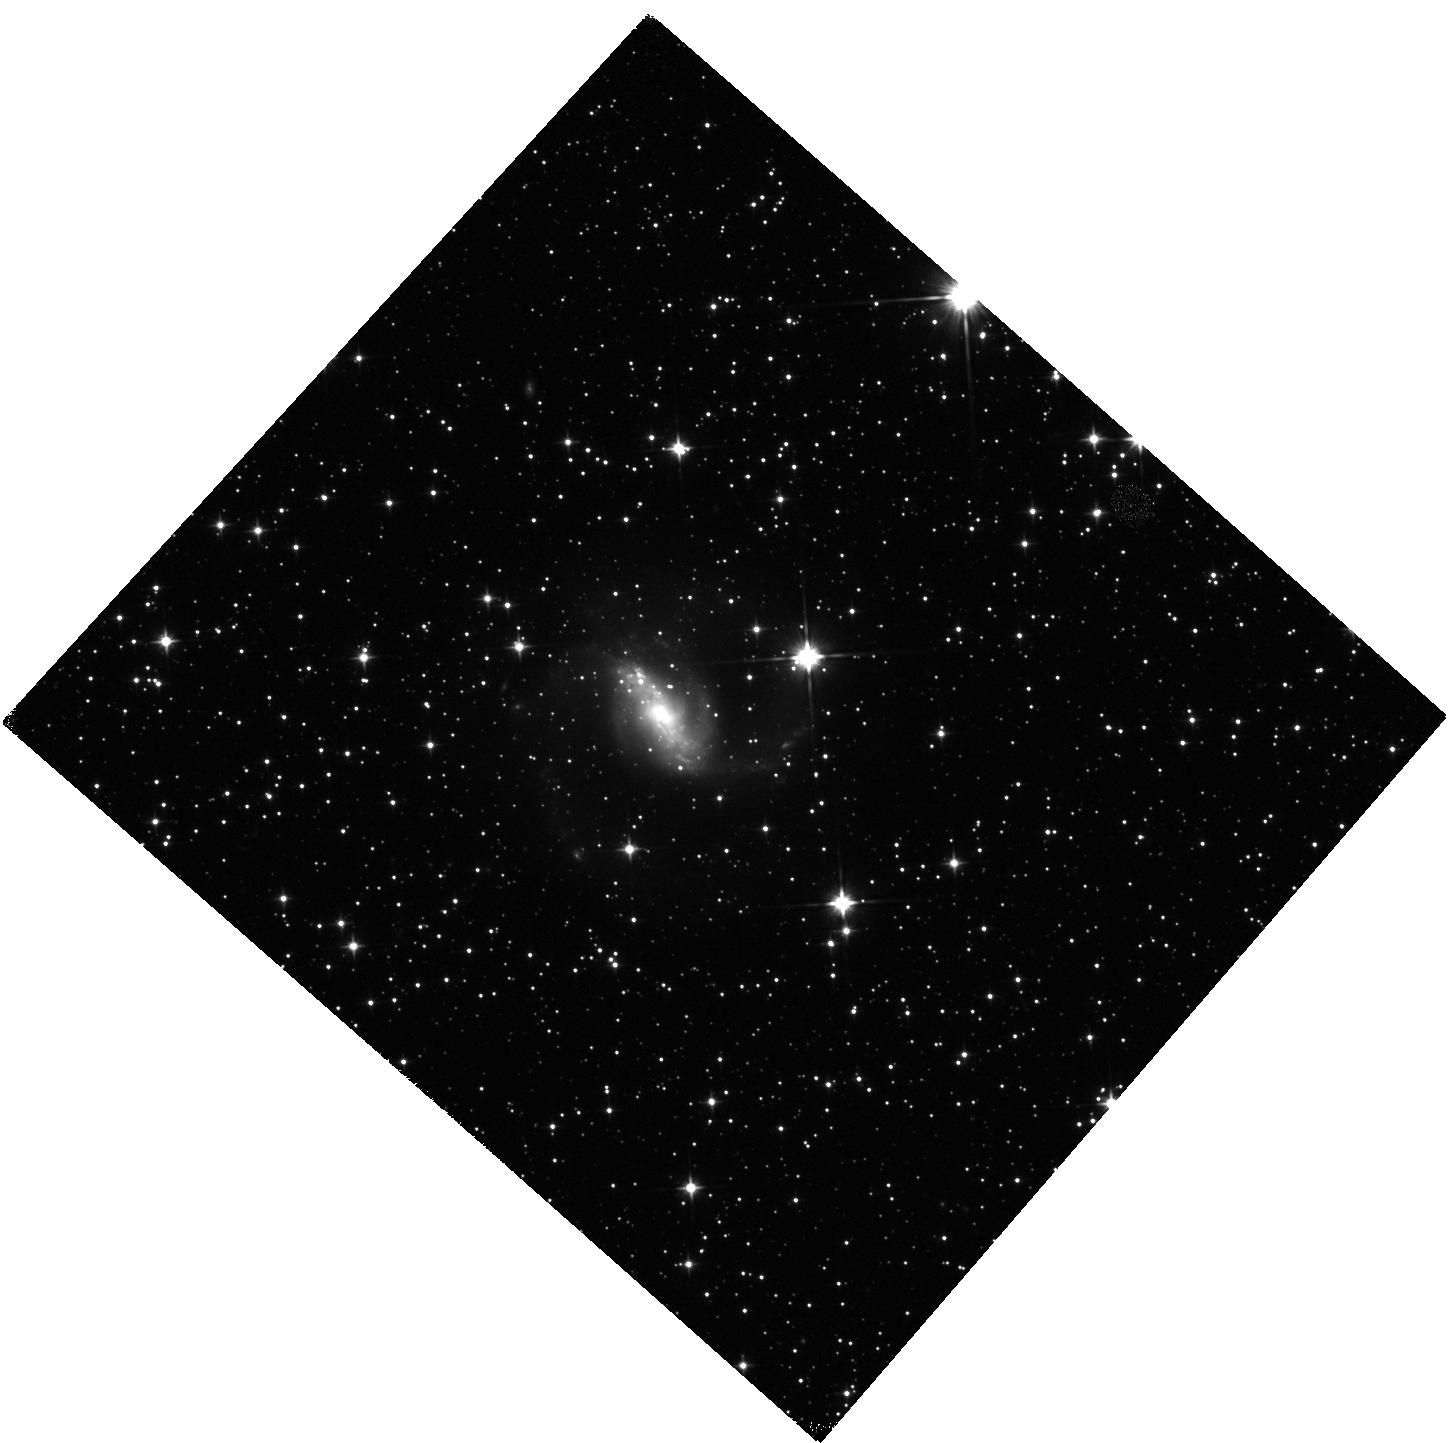
Target: ESO453-G005
Instrument: WFC3/IR
Filter: F110W
Exposure: 3 min
Observation ID: hst_15241_12_wfc3_ir_f110w_idod12

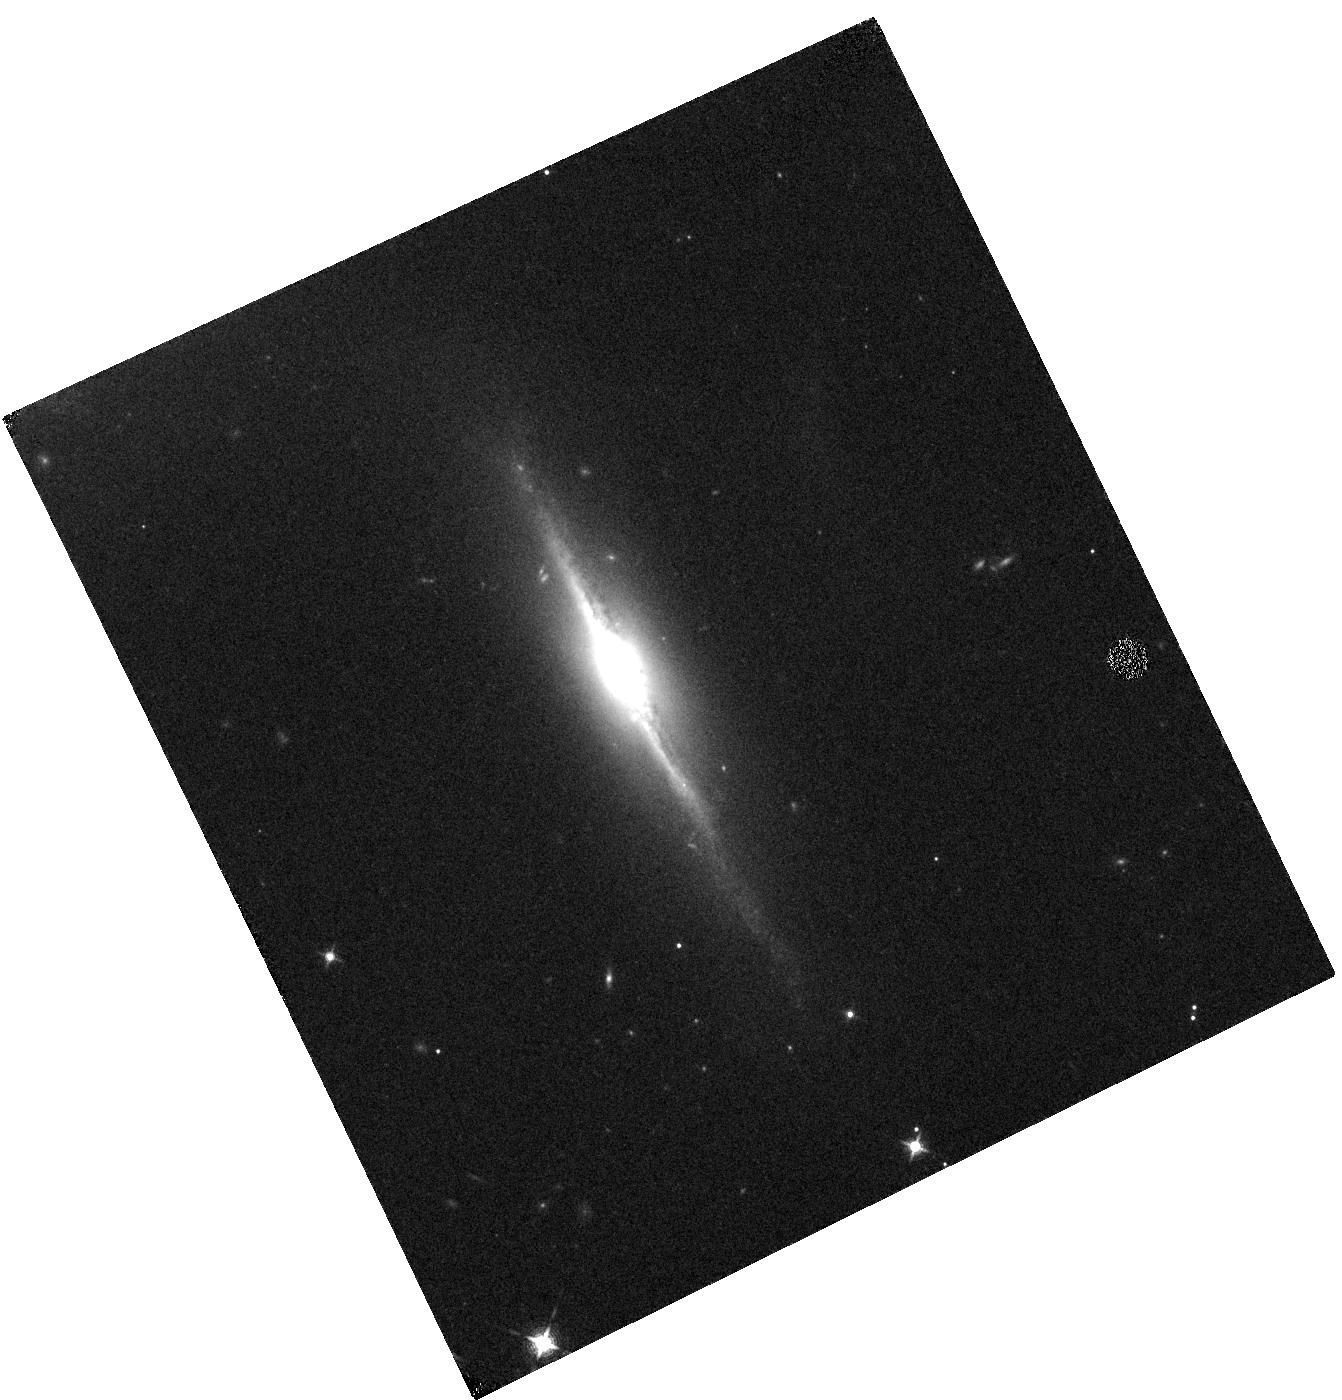
Target: NGC0877-S
Instrument: WFC3/IR
Filter: F130N
Exposure: 34 min
Observation ID: hst_15241_07_wfc3_ir_f130n_idod07

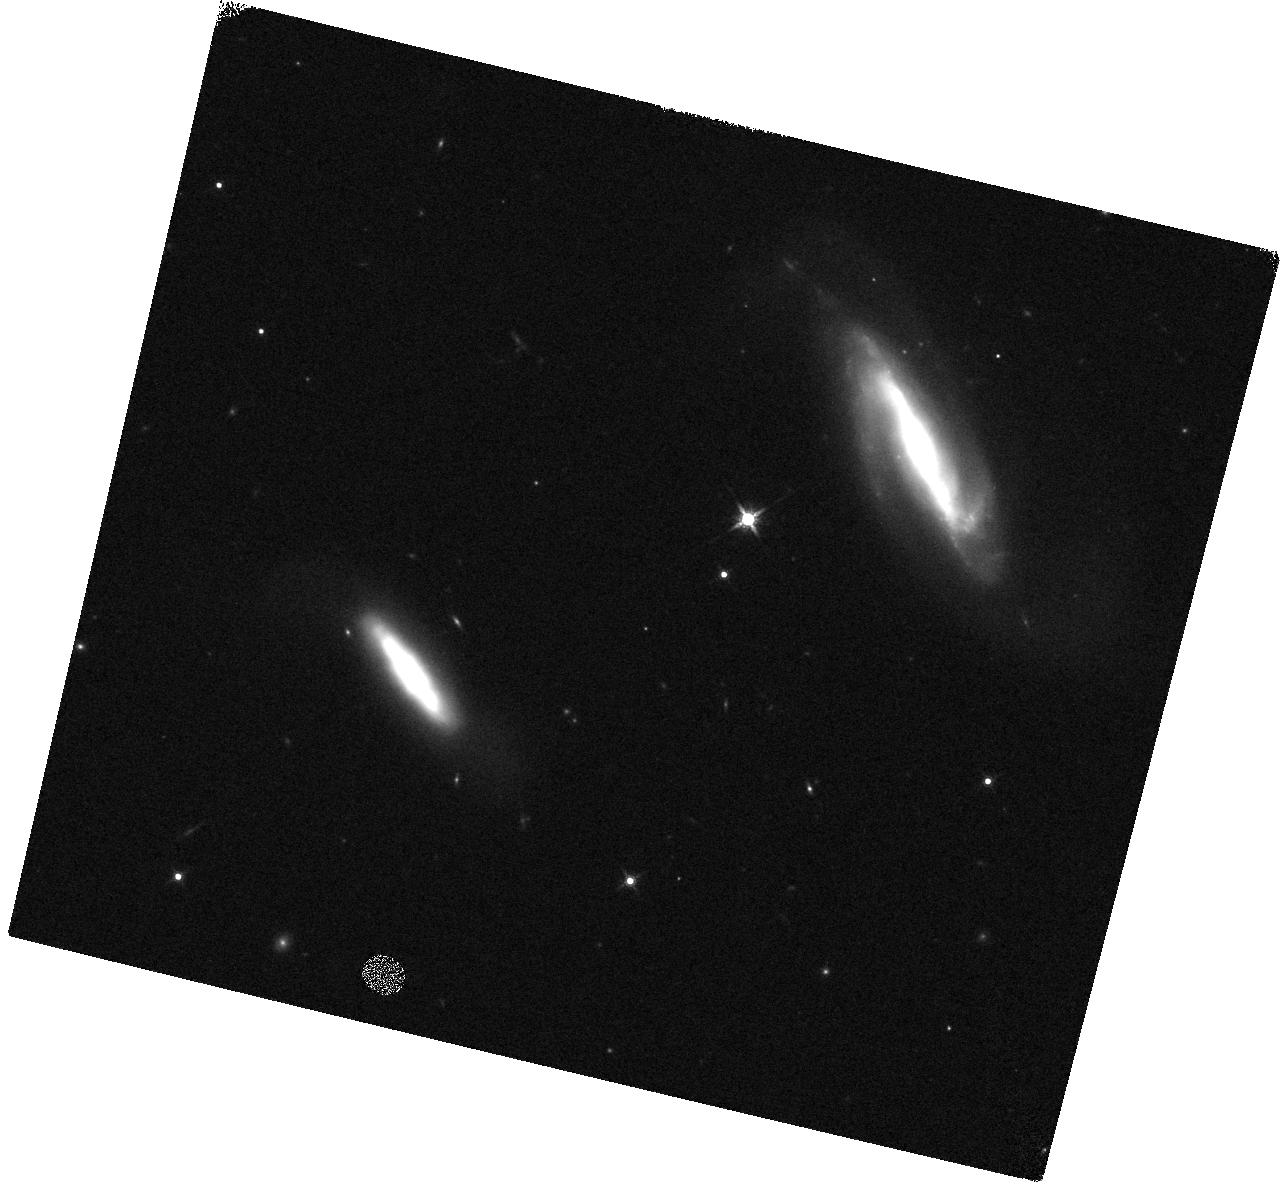
Target: IC2810
Instrument: WFC3/IR
Filter: F160W
Exposure: 3 min
Observation ID: hst_15241_03_wfc3_ir_f160w_idod03

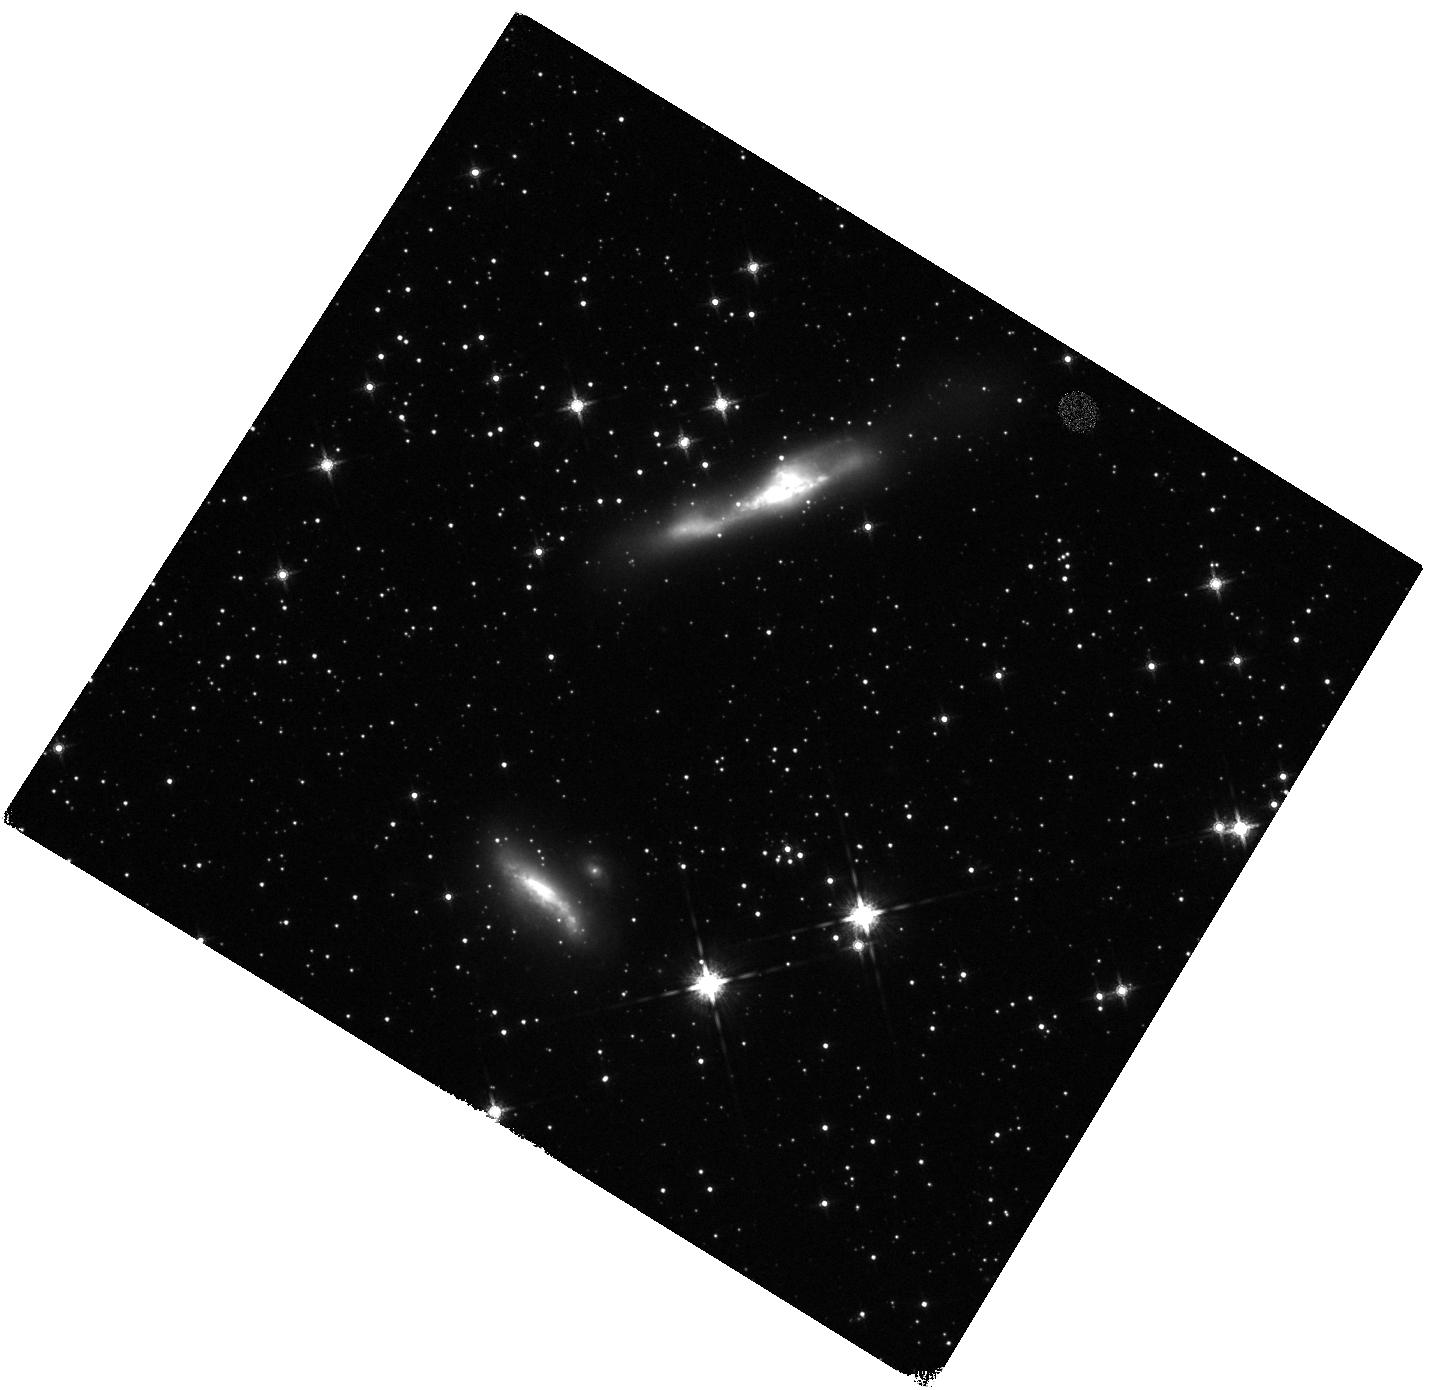
Target: IRAS17578-0400
Instrument: WFC3/IR
Filter: F160W
Exposure: 3 min
Observation ID: hst_15241_08_wfc3_ir_f160w_idod08

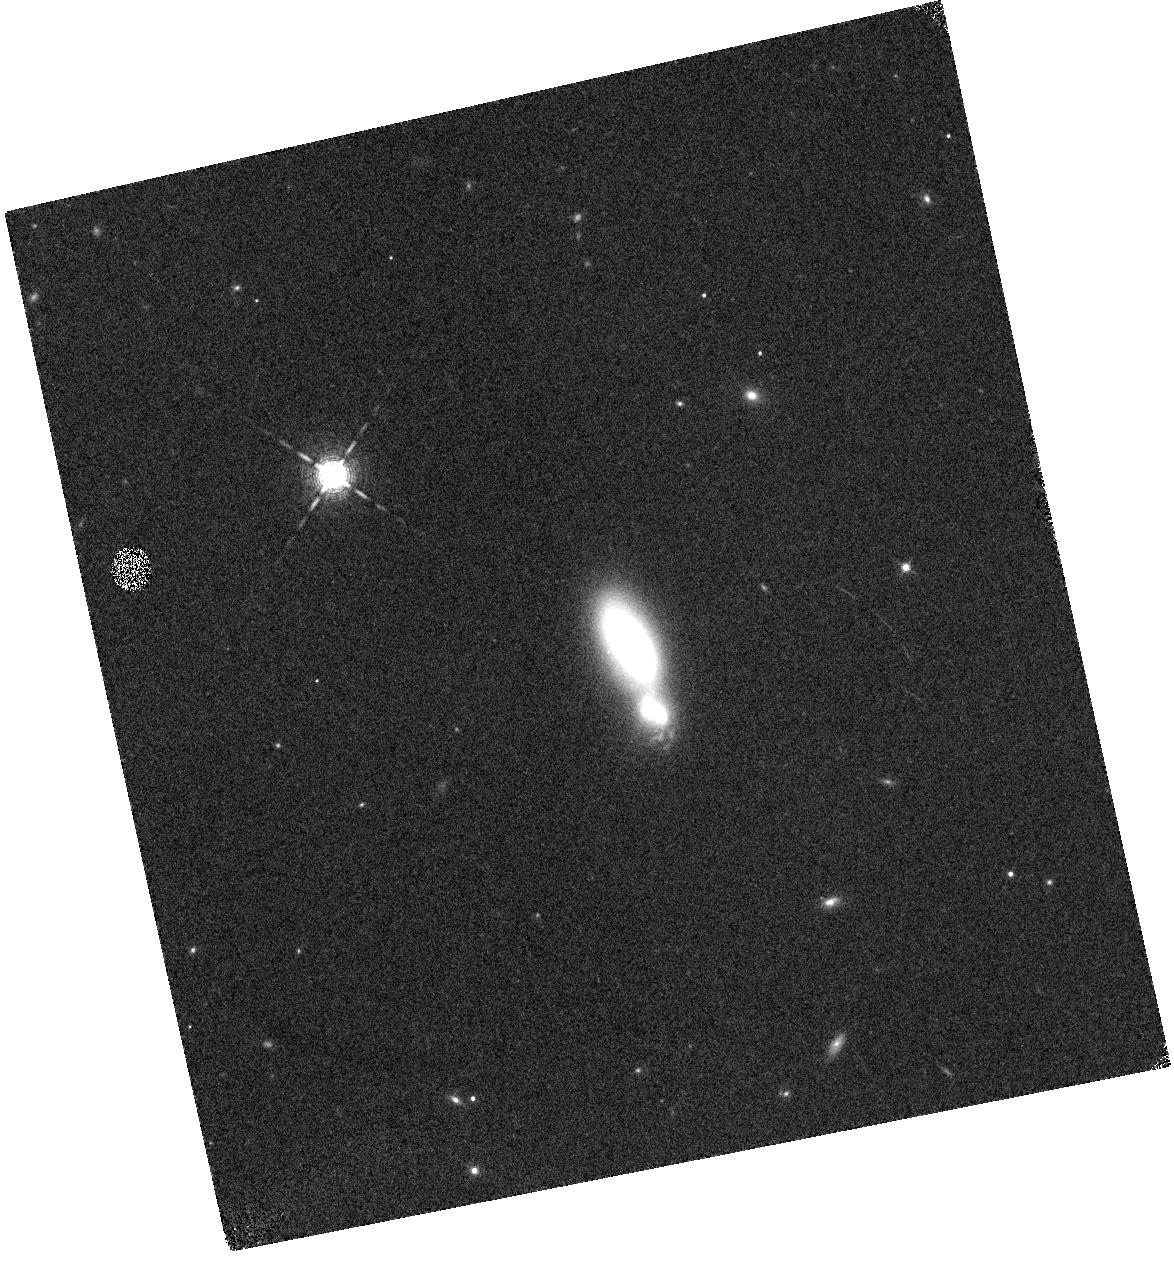
Target: IIIZW035
Instrument: WFC3/IR
Filter: F132N
Exposure: 34 min
Observation ID: hst_15241_04_wfc3_ir_f132n_idod04

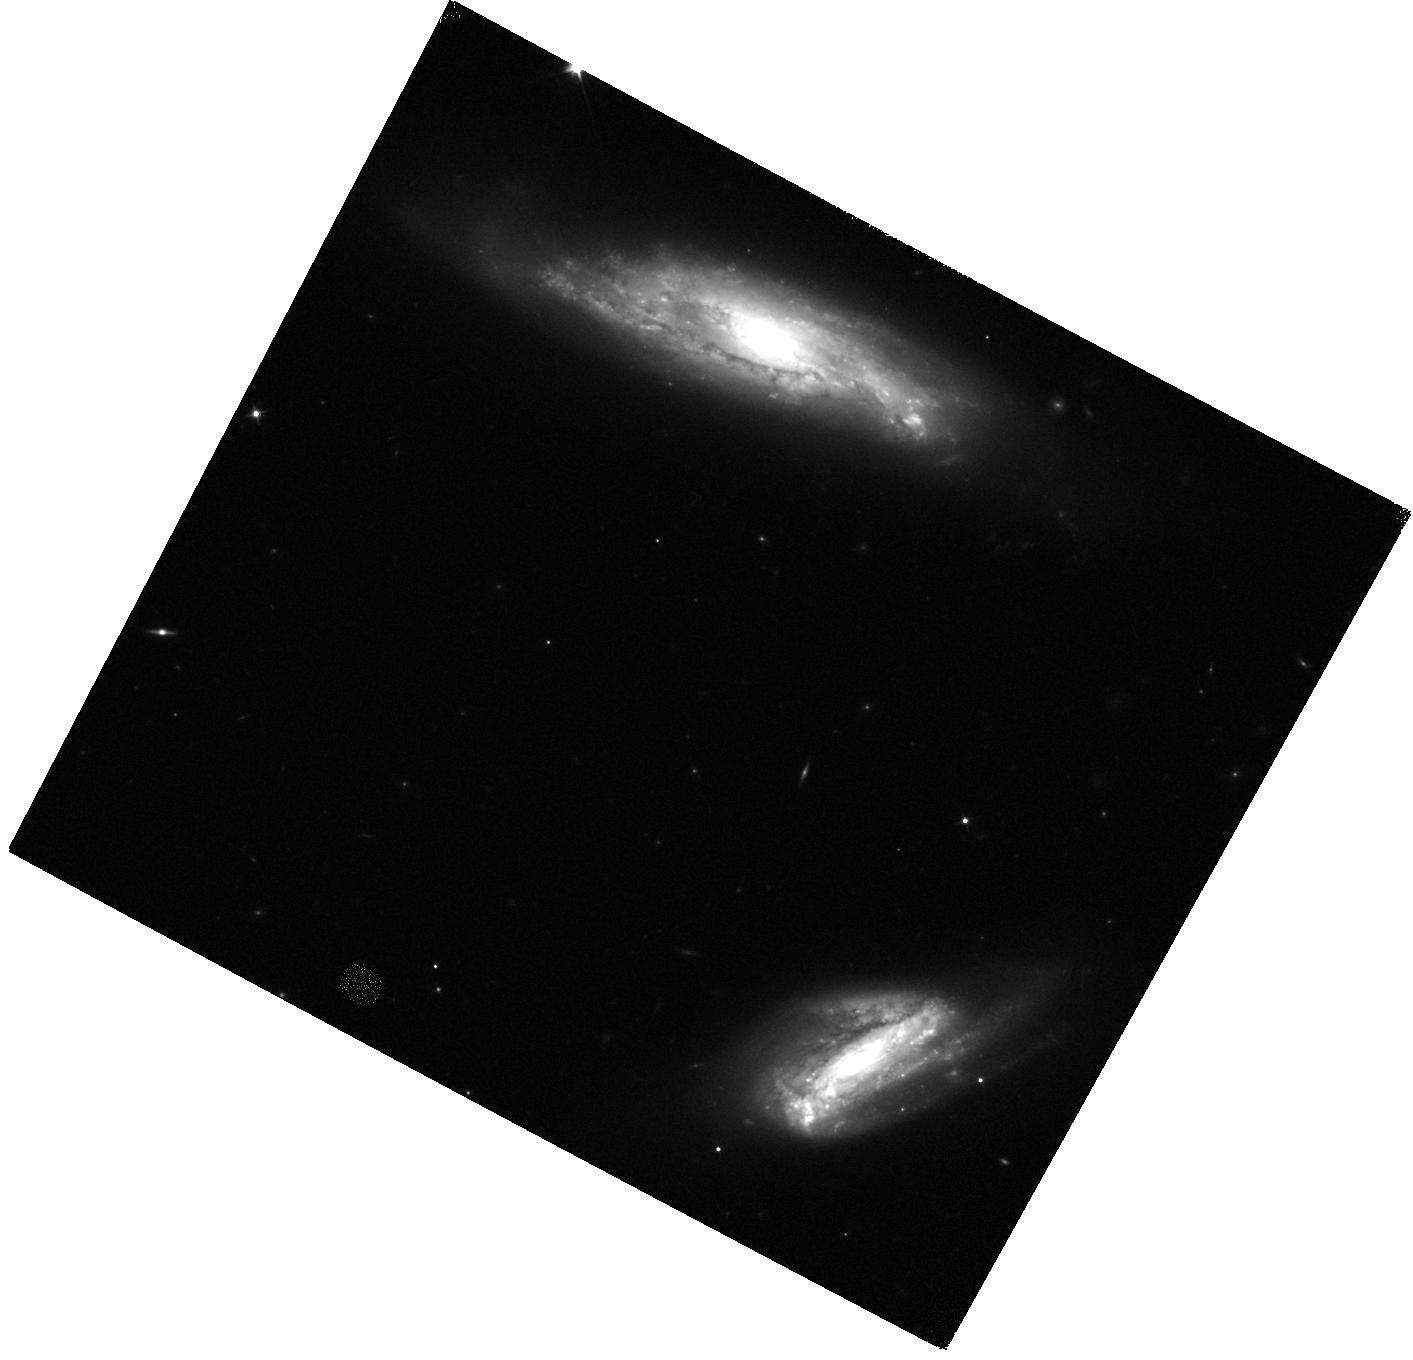
Target: IC0564
Instrument: WFC3/IR
Filter: F110W
Exposure: 3 min
Observation ID: hst_15241_16_wfc3_ir_f110w_idod16

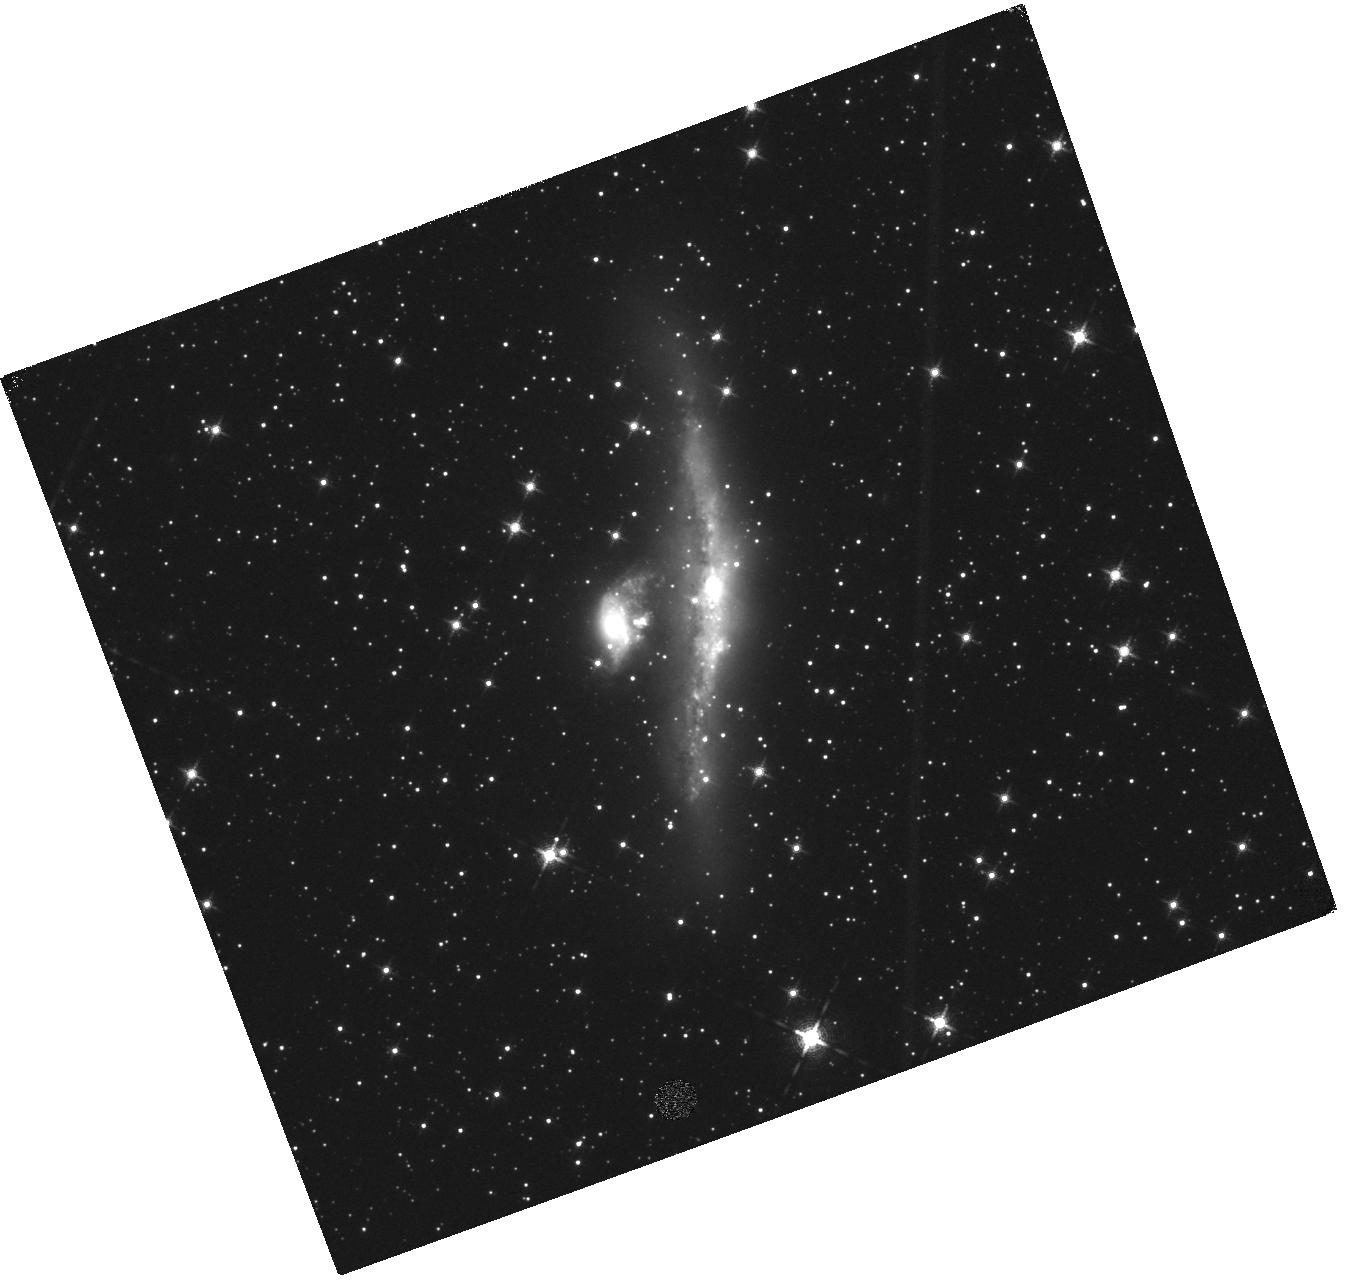
Target: ESO173-G015
Instrument: WFC3/IR
Filter: F130N
Exposure: 34 min
Observation ID: hst_15241_09_wfc3_ir_f130n_idod09

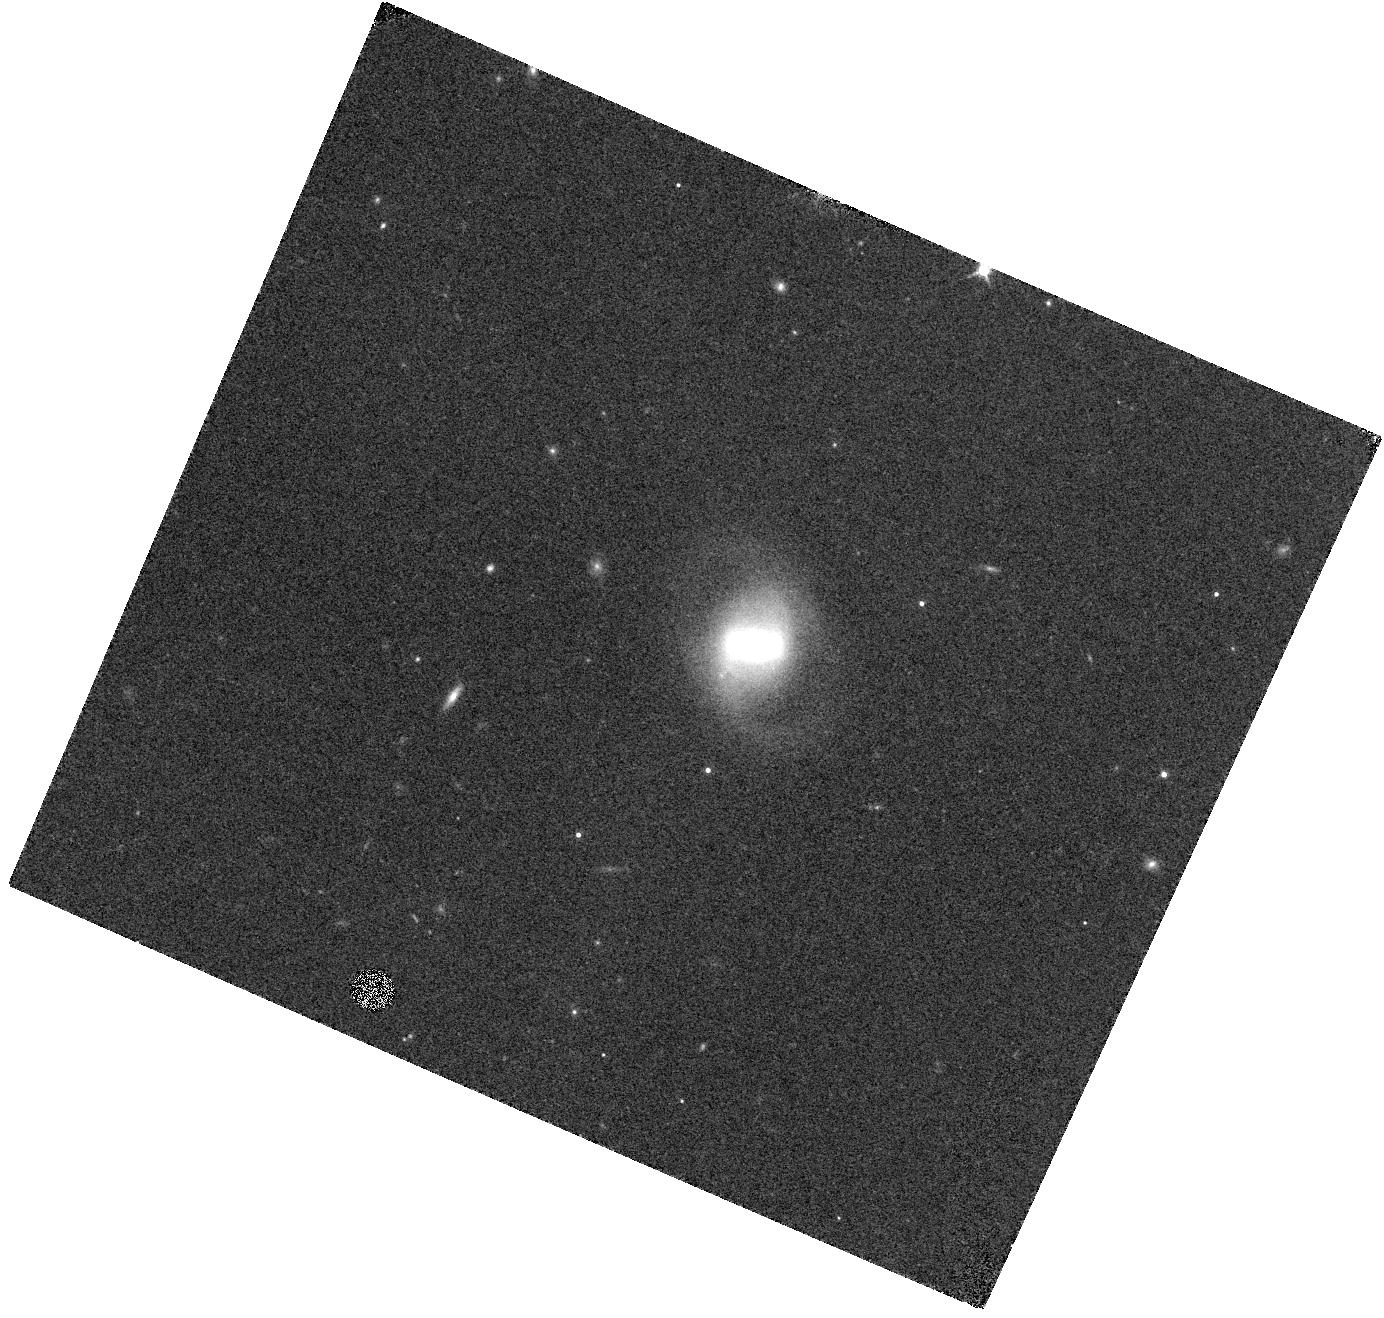
Target: IRASF12224-0624
Instrument: WFC3/IR
Filter: F132N
Exposure: 34 min
Observation ID: hst_15241_13_wfc3_ir_f132n_idod13

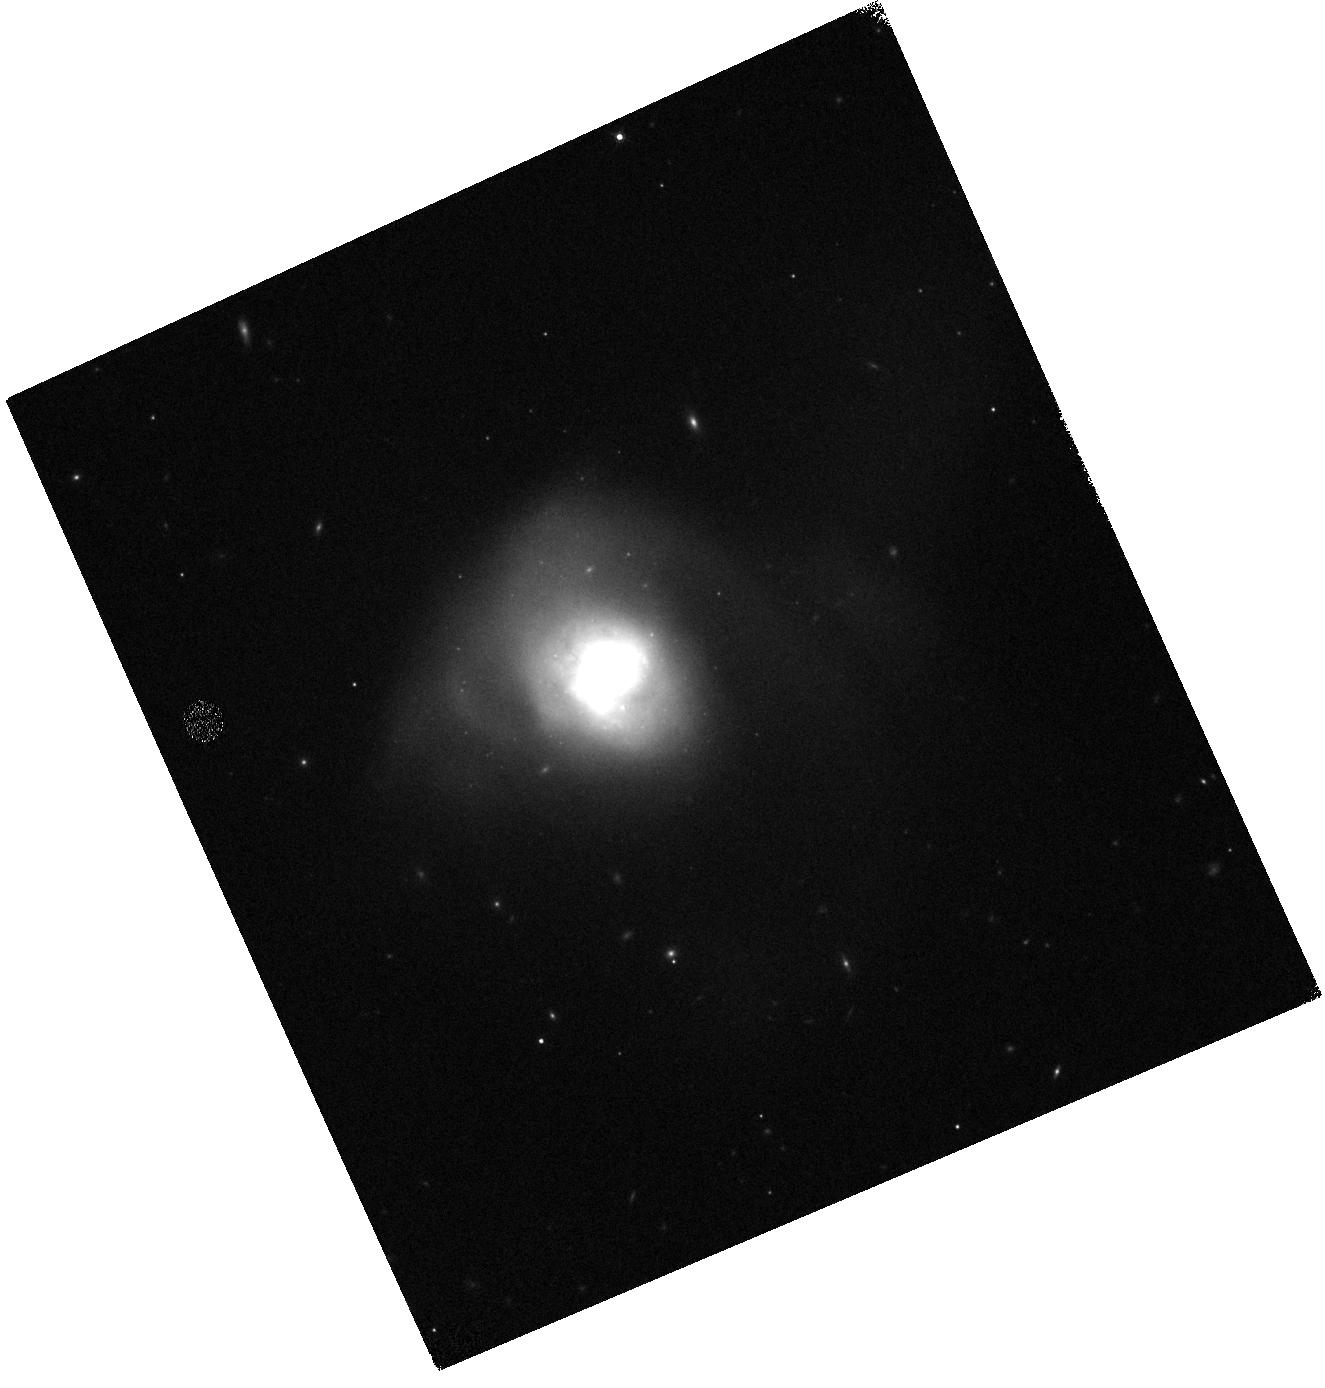
Target: ARP220
Instrument: WFC3/IR
Filter: F160W
Exposure: 3 min
Observation ID: hst_15241_01_wfc3_ir_f160w_idod01

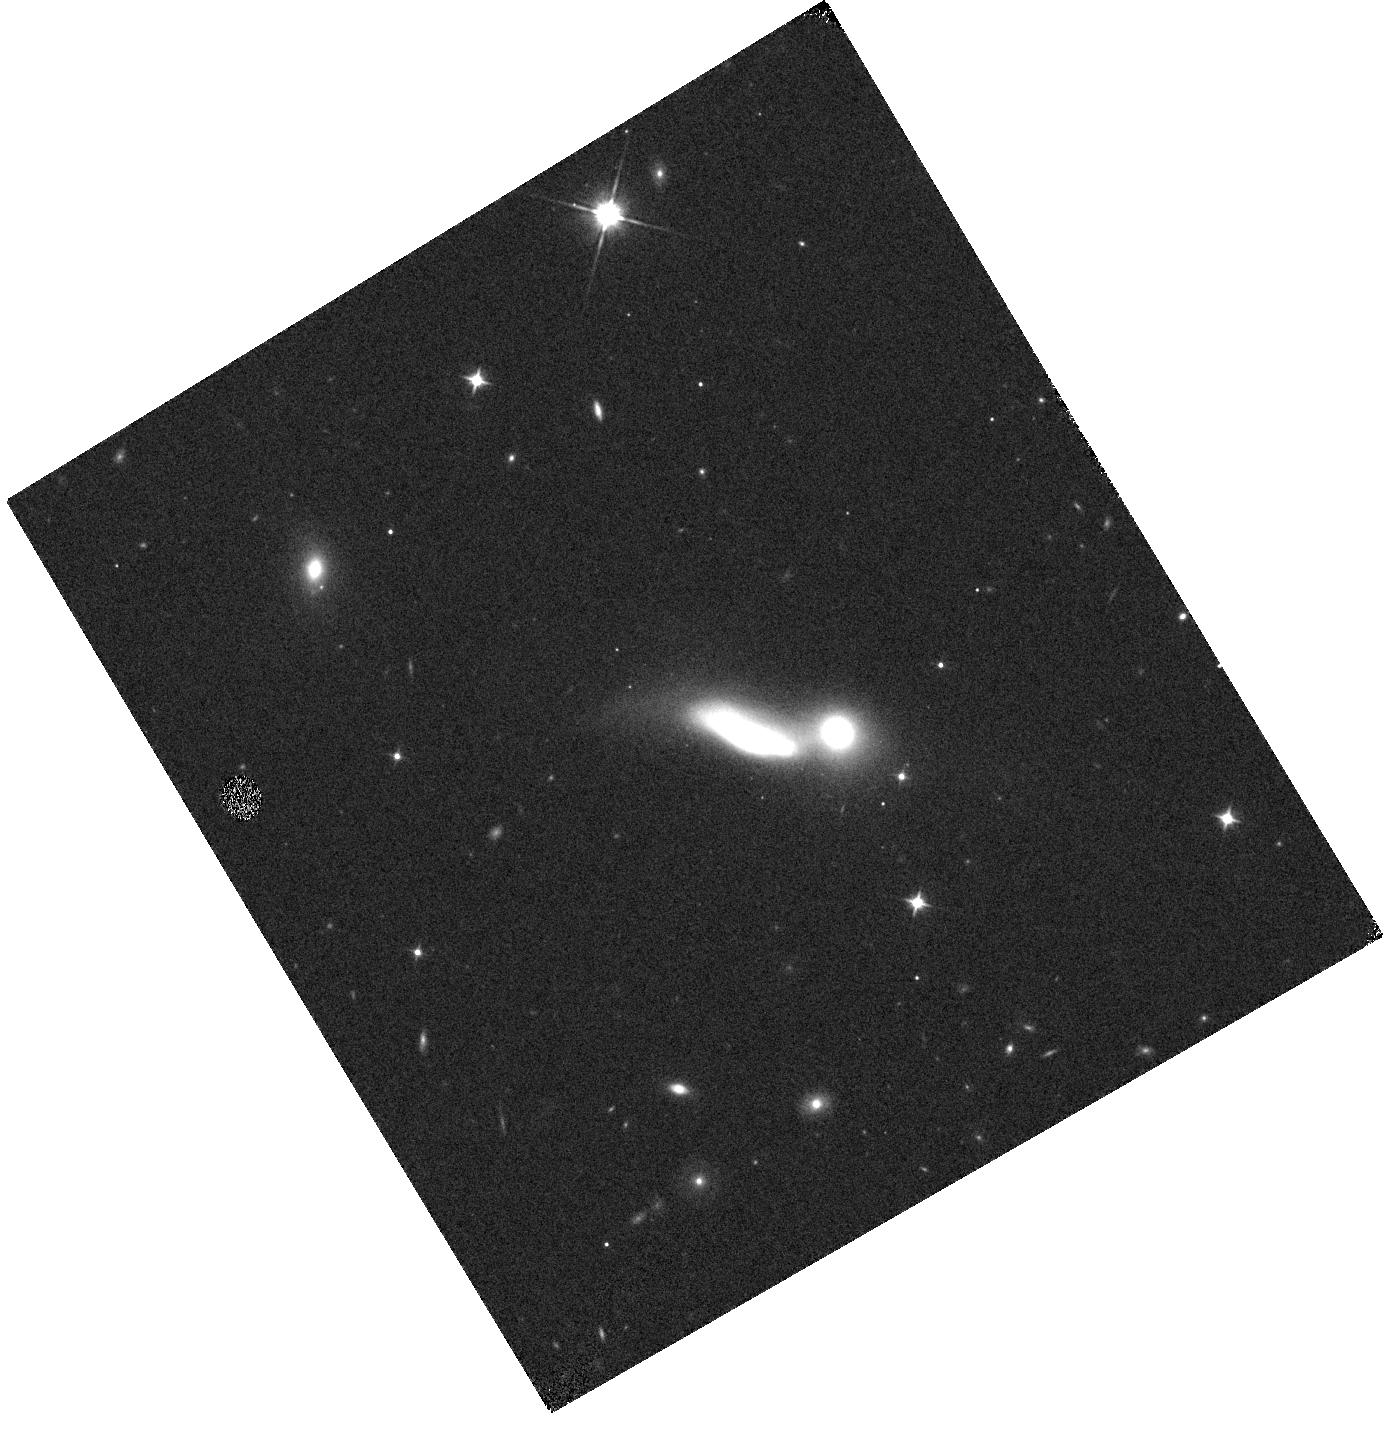
Target: IRAS03359+1523
Instrument: WFC3/IR
Filter: F110W
Exposure: 3 min
Observation ID: hst_15241_05_wfc3_ir_f110w_idod05

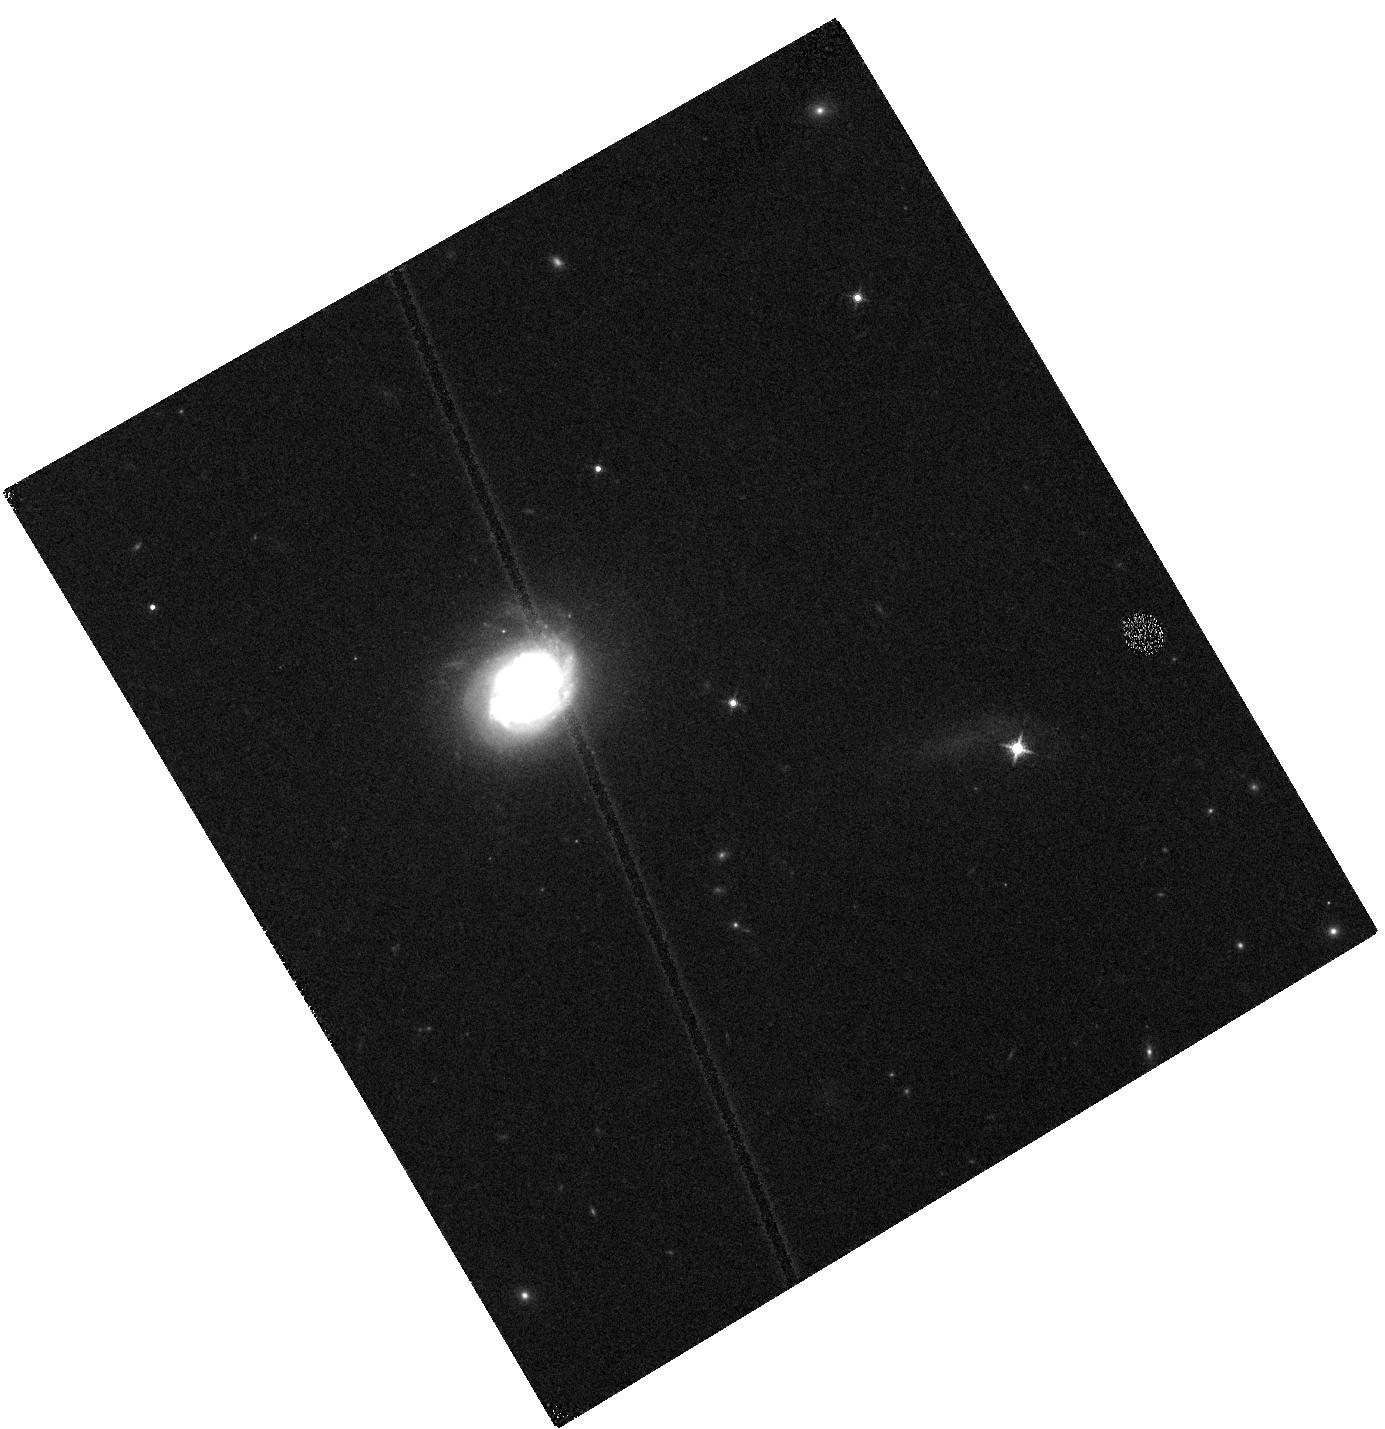
Target: MCG-03-04-014
Instrument: WFC3/IR
Filter: F132N
Exposure: 34 min
Observation ID: hst_15241_02_wfc3_ir_f132n_idod02

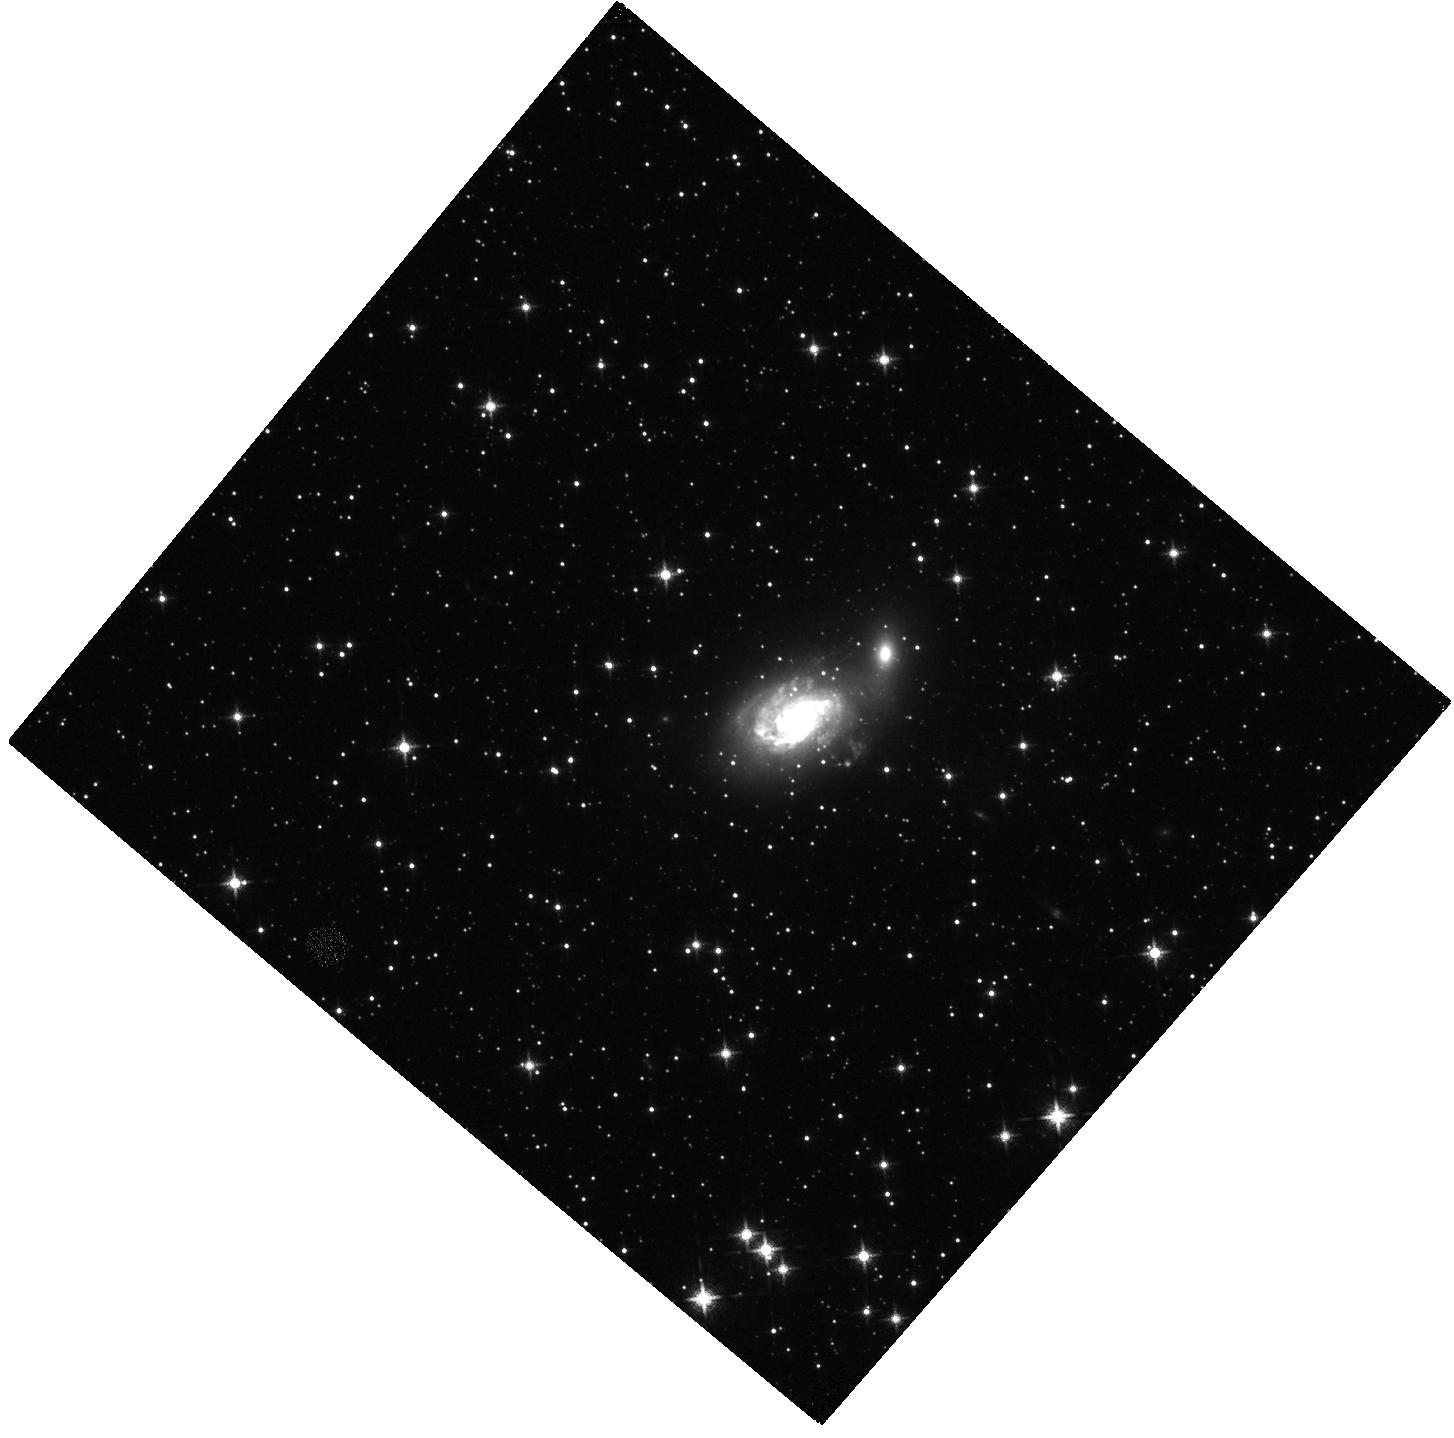
Target: IRAS18293-3413
Instrument: WFC3/IR
Filter: F130N
Exposure: 34 min
Observation ID: hst_15241_20_wfc3_ir_f130n_idod20

Clumpy Star Formation in Local LIRGS (PI: Larson, Kirsten L.)

Near IR PaBeta and PaAlpha imaging of Luminous Infrared Galaxies (LIRGs) have revealed that local LIRGs host many luminous clumpy star forming regions. These star forming regions range in SFR from (.001 to 10 Msun/yr) and span the range from local galaxies to those found at high redshift (1< z < 3); thus, bridging the gap between the local and the high-z universe. Star-formation in high-z galaxies is often concentrated in luminous star-forming `clumps' that are significantly larger and more luminous than those observed in normal galaxies in the local universe. These large clumps of star-formation are thought to be the product of high gas fractions in turbulent disks. We propose to obtain narrow-band PaBeta imaging of 20 local LIRGs with high molecular gas fractions (MGF > 20%) to study the key physical properties of star forming clumps in these high gas environments. We will measure the sizes, luminosities, and energy input of clumps of young massive stars that are currently being formed. The goals of this project are: (1) to investigate the role of star formation rate, MGF, and galaxy interactions on the clump luminosity function (2) to test if higher MGF LIRGs produce star forming clumps with higher SFR densities and (3) directly compare our results star forming clumps in local normal star forming galaxies, high redshift galaxies observed at the highest spatial resolution using gravitational lensing, and state of the art galaxy simulations.